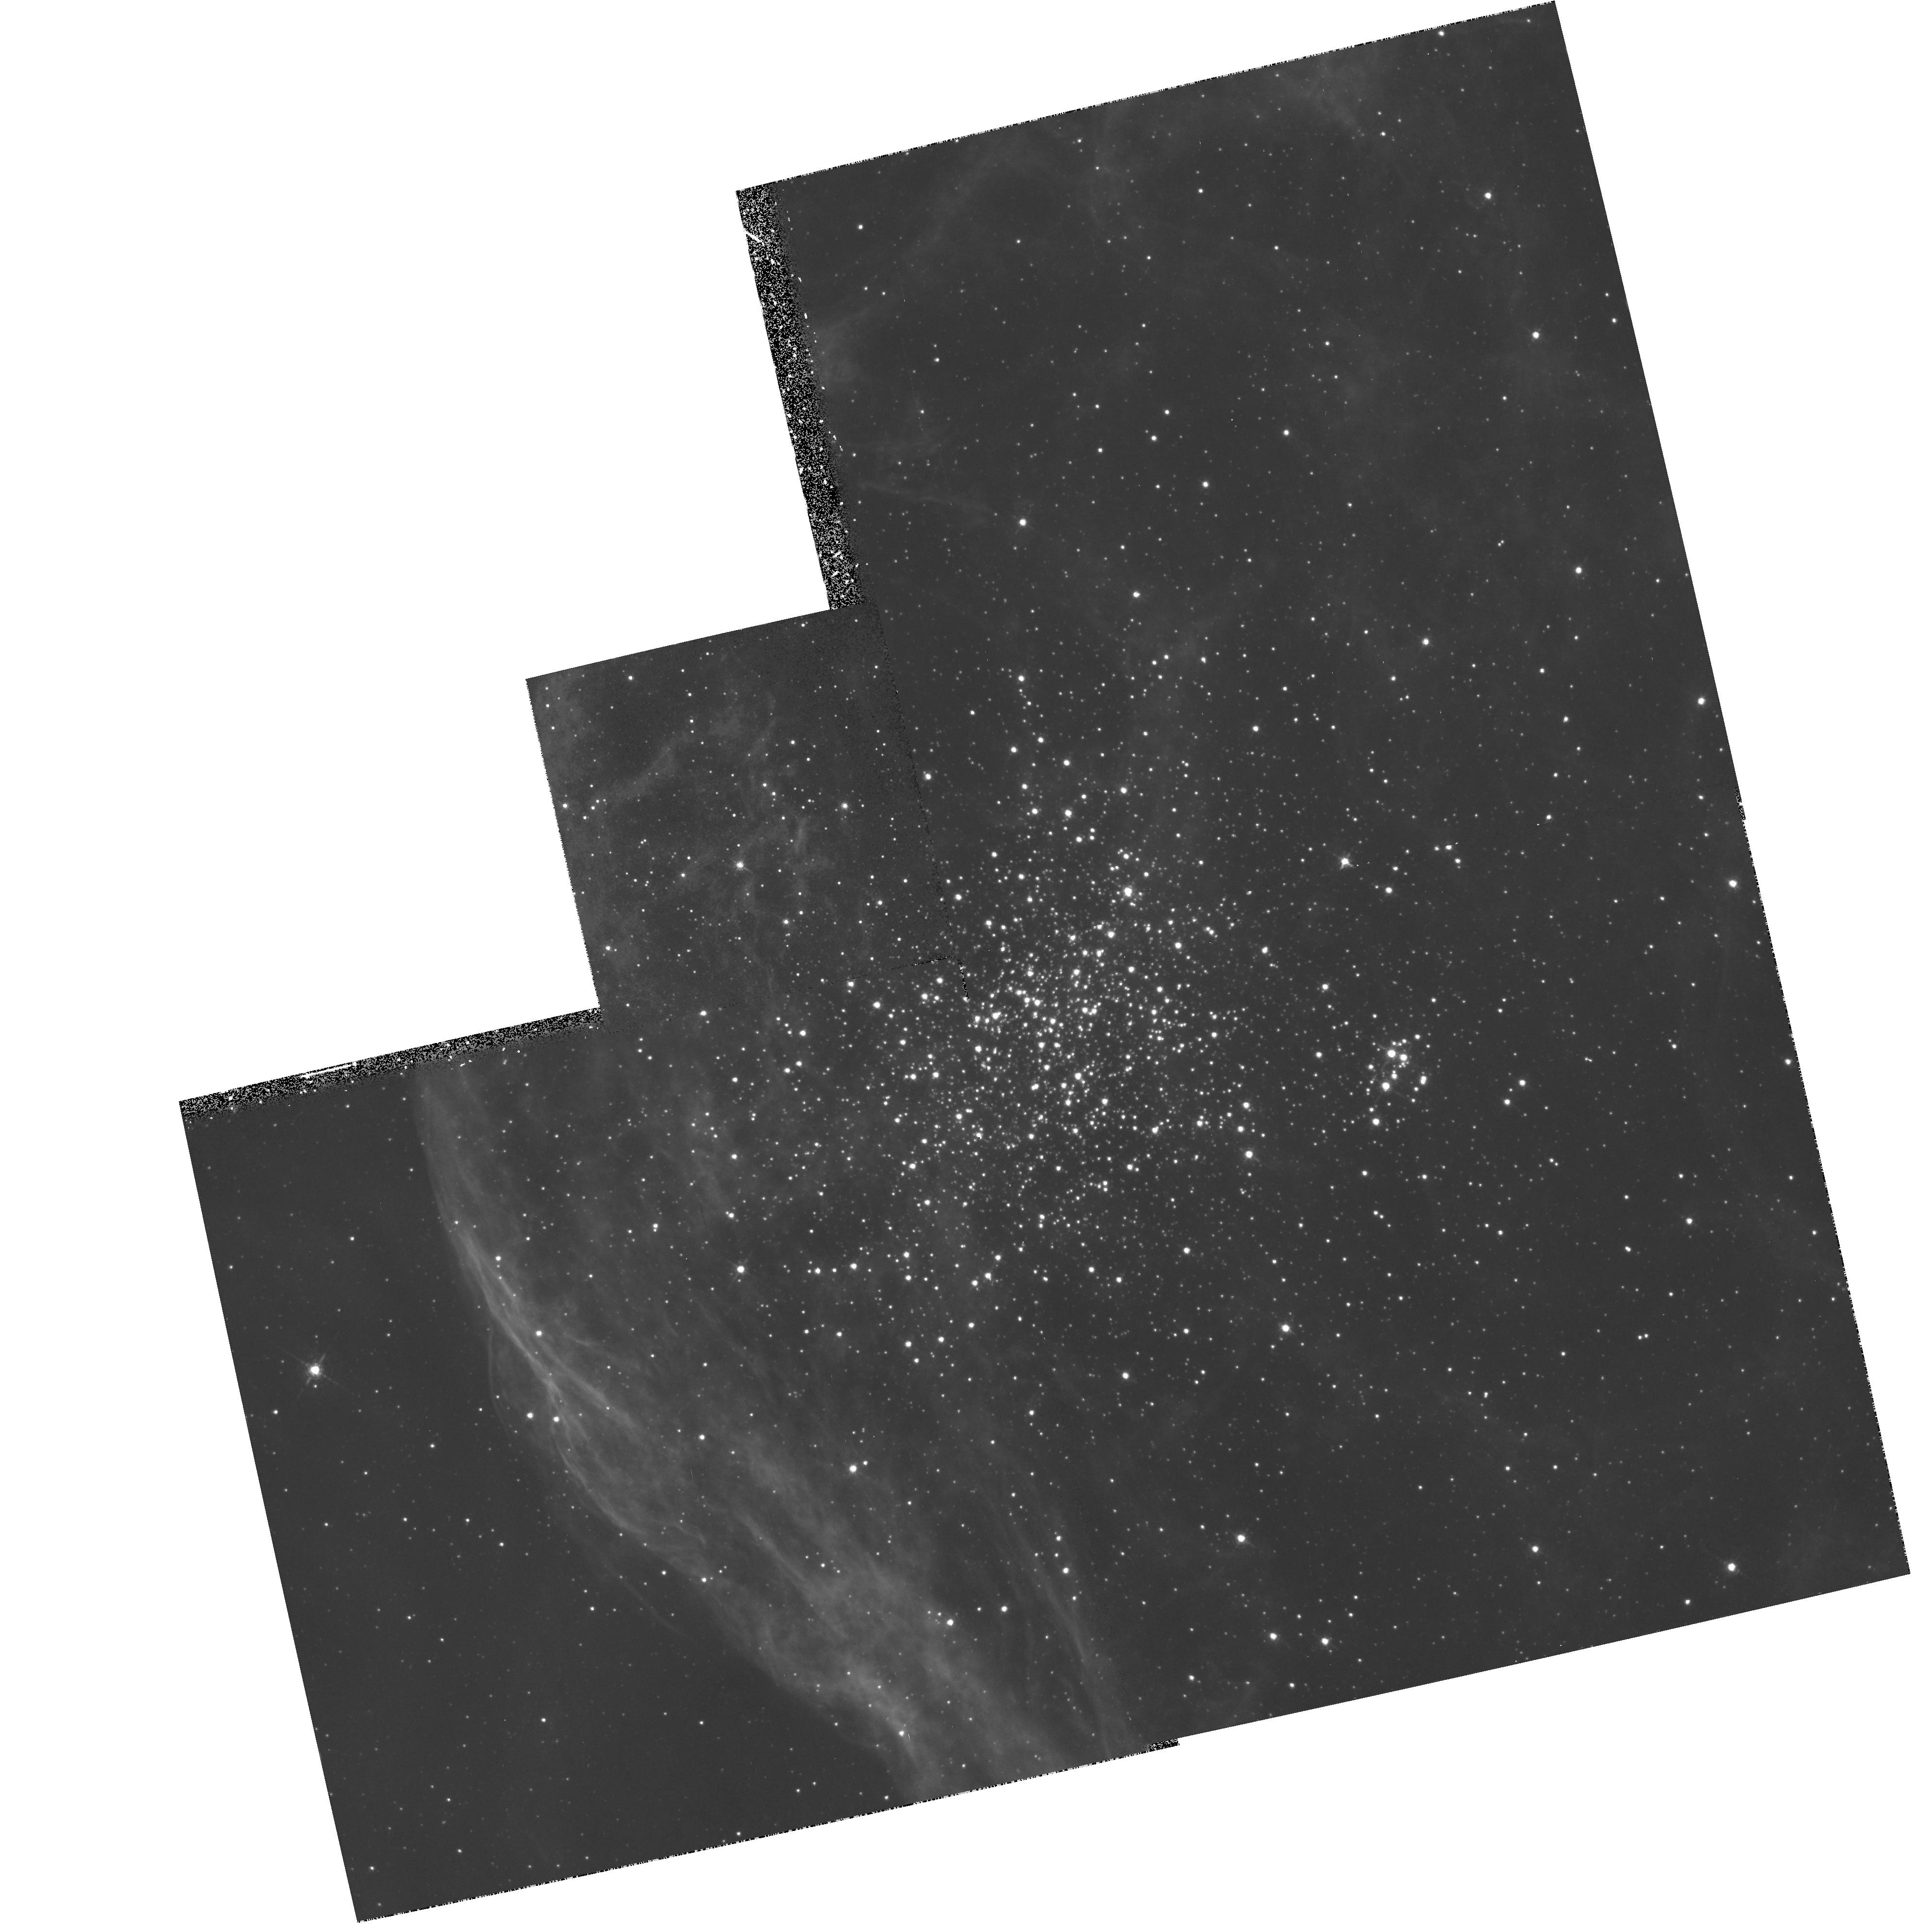
Target: NGC1850
Instrument: WFPC2/PC
Filter: F656N
Exposure: 51 min
Observation ID: hst_6101_01_wfpc2_pc_f656n_u33a01

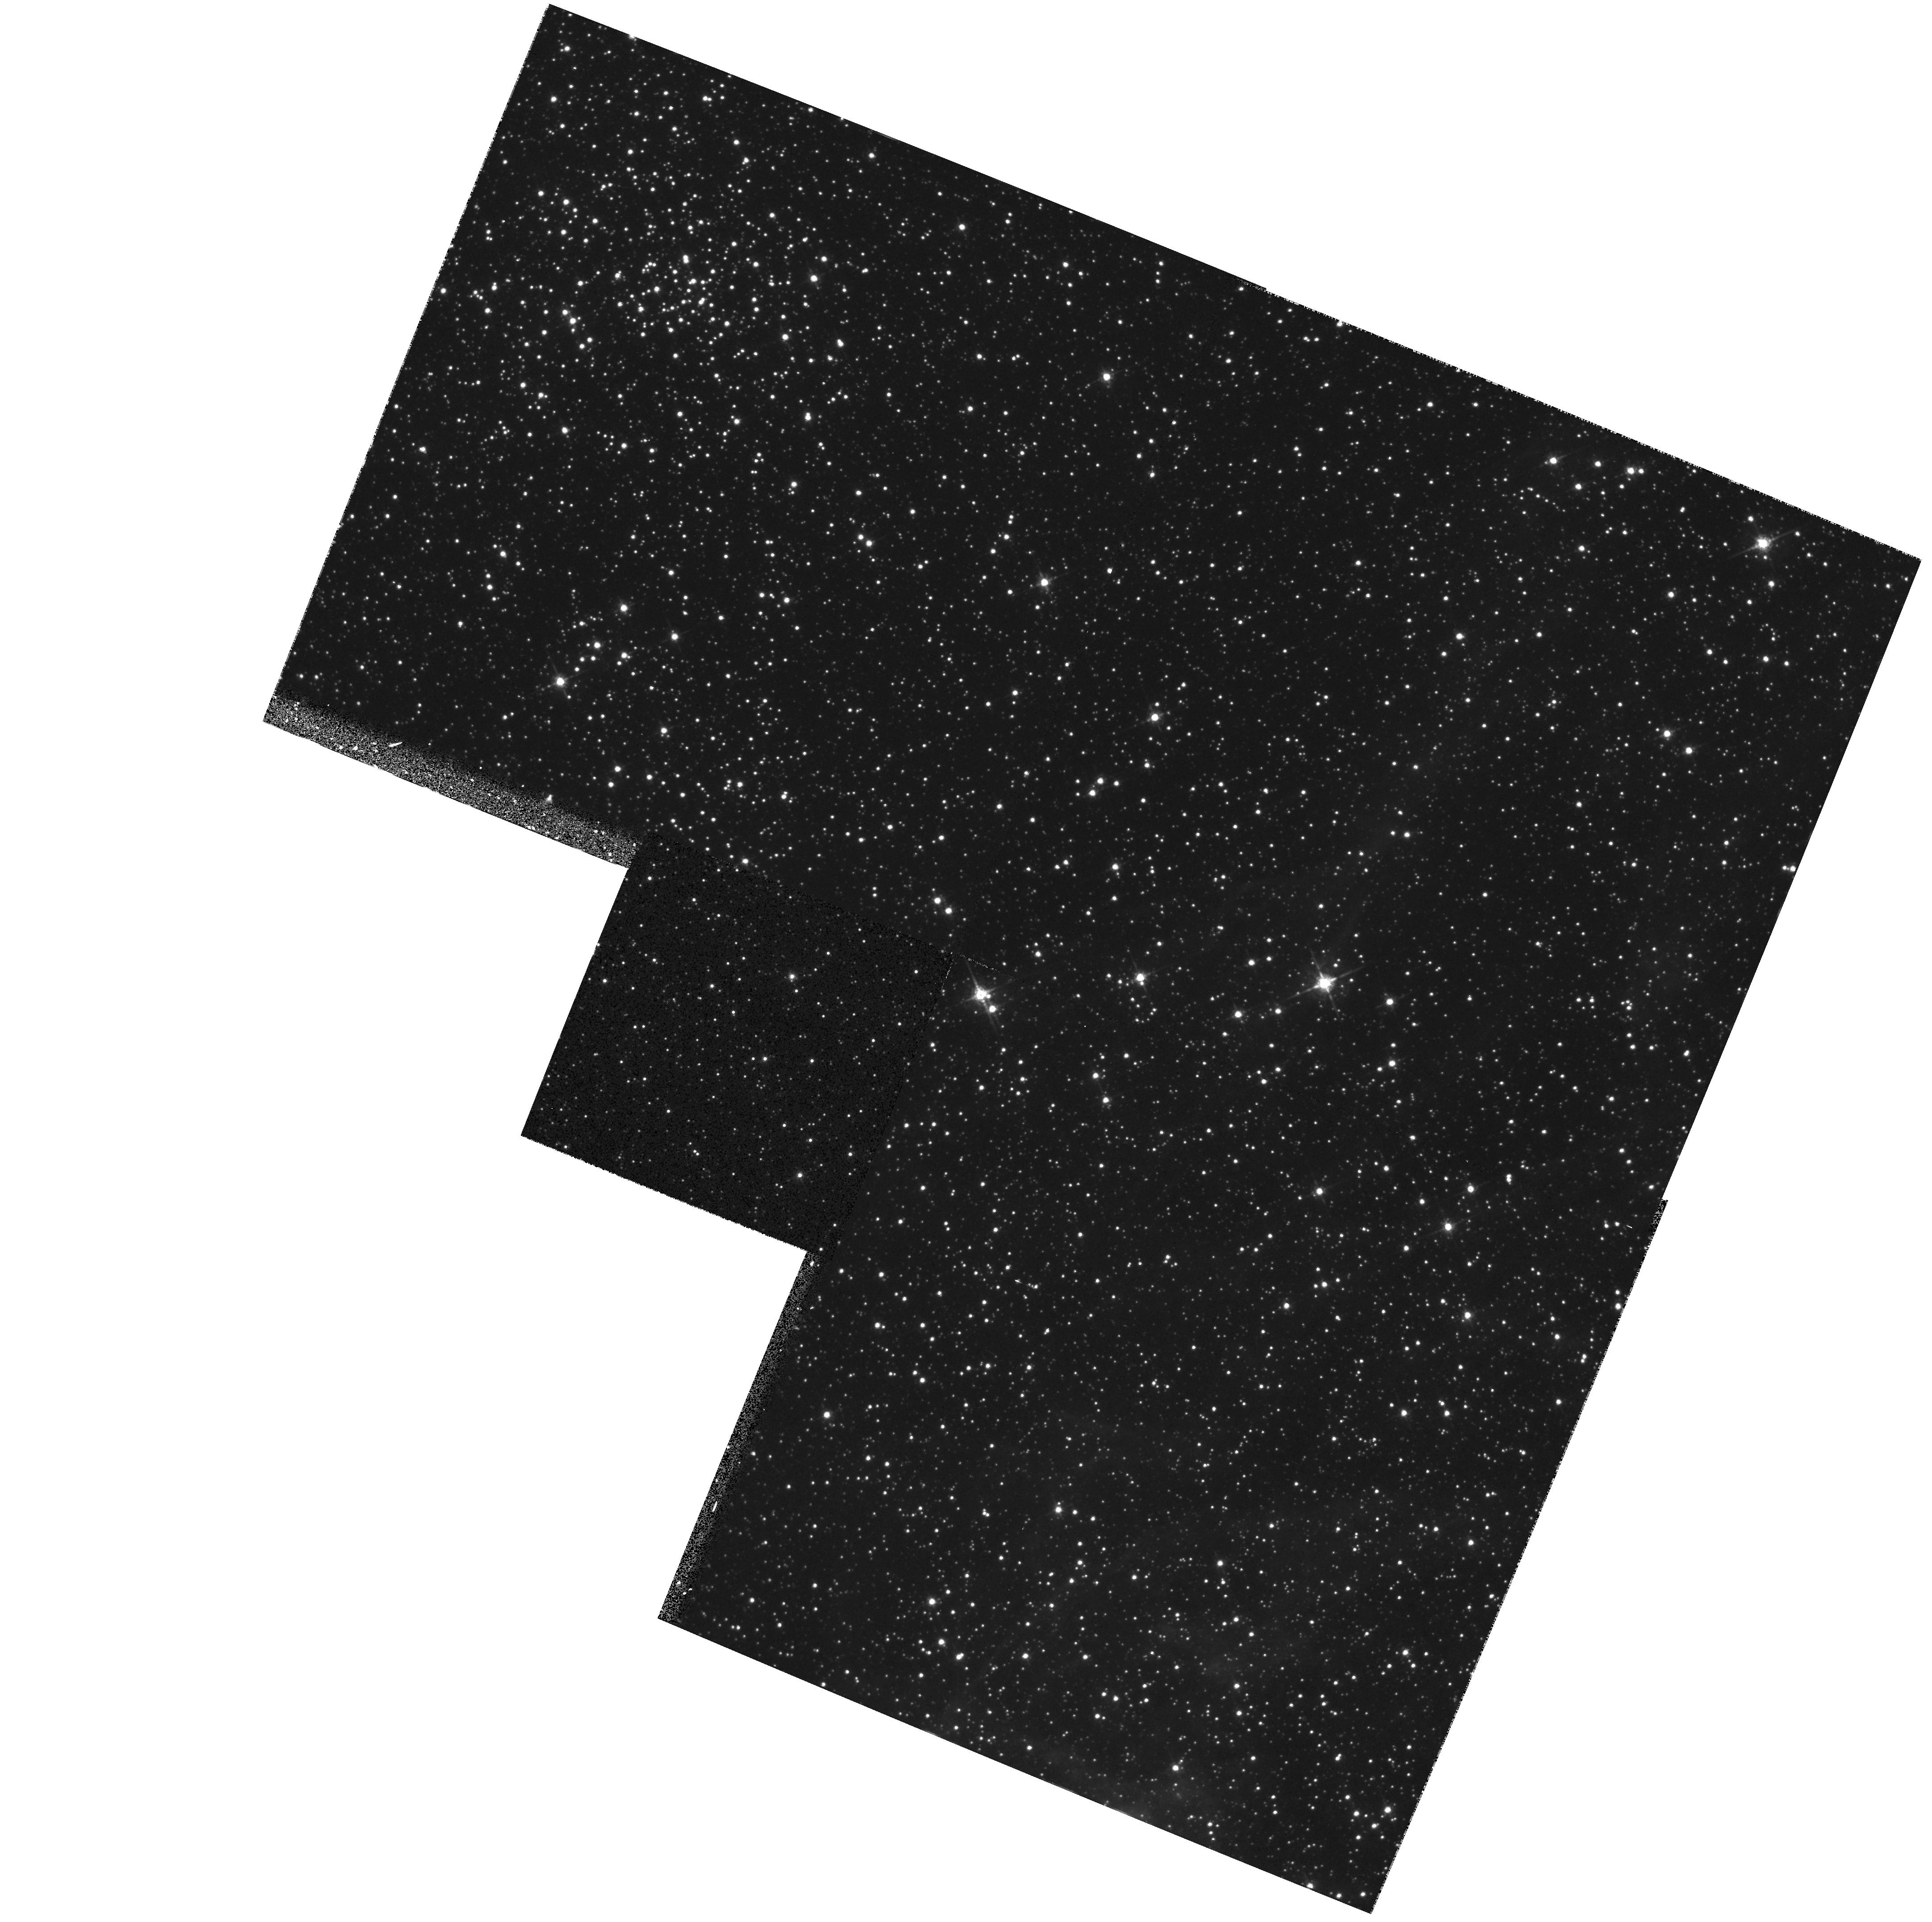
Target: NGC1850-FIELD-1
Instrument: WFPC2/PC
Filter: F675W
Exposure: 9 min
Observation ID: hst_6101_02_wfpc2_pc_f675w_u33a02

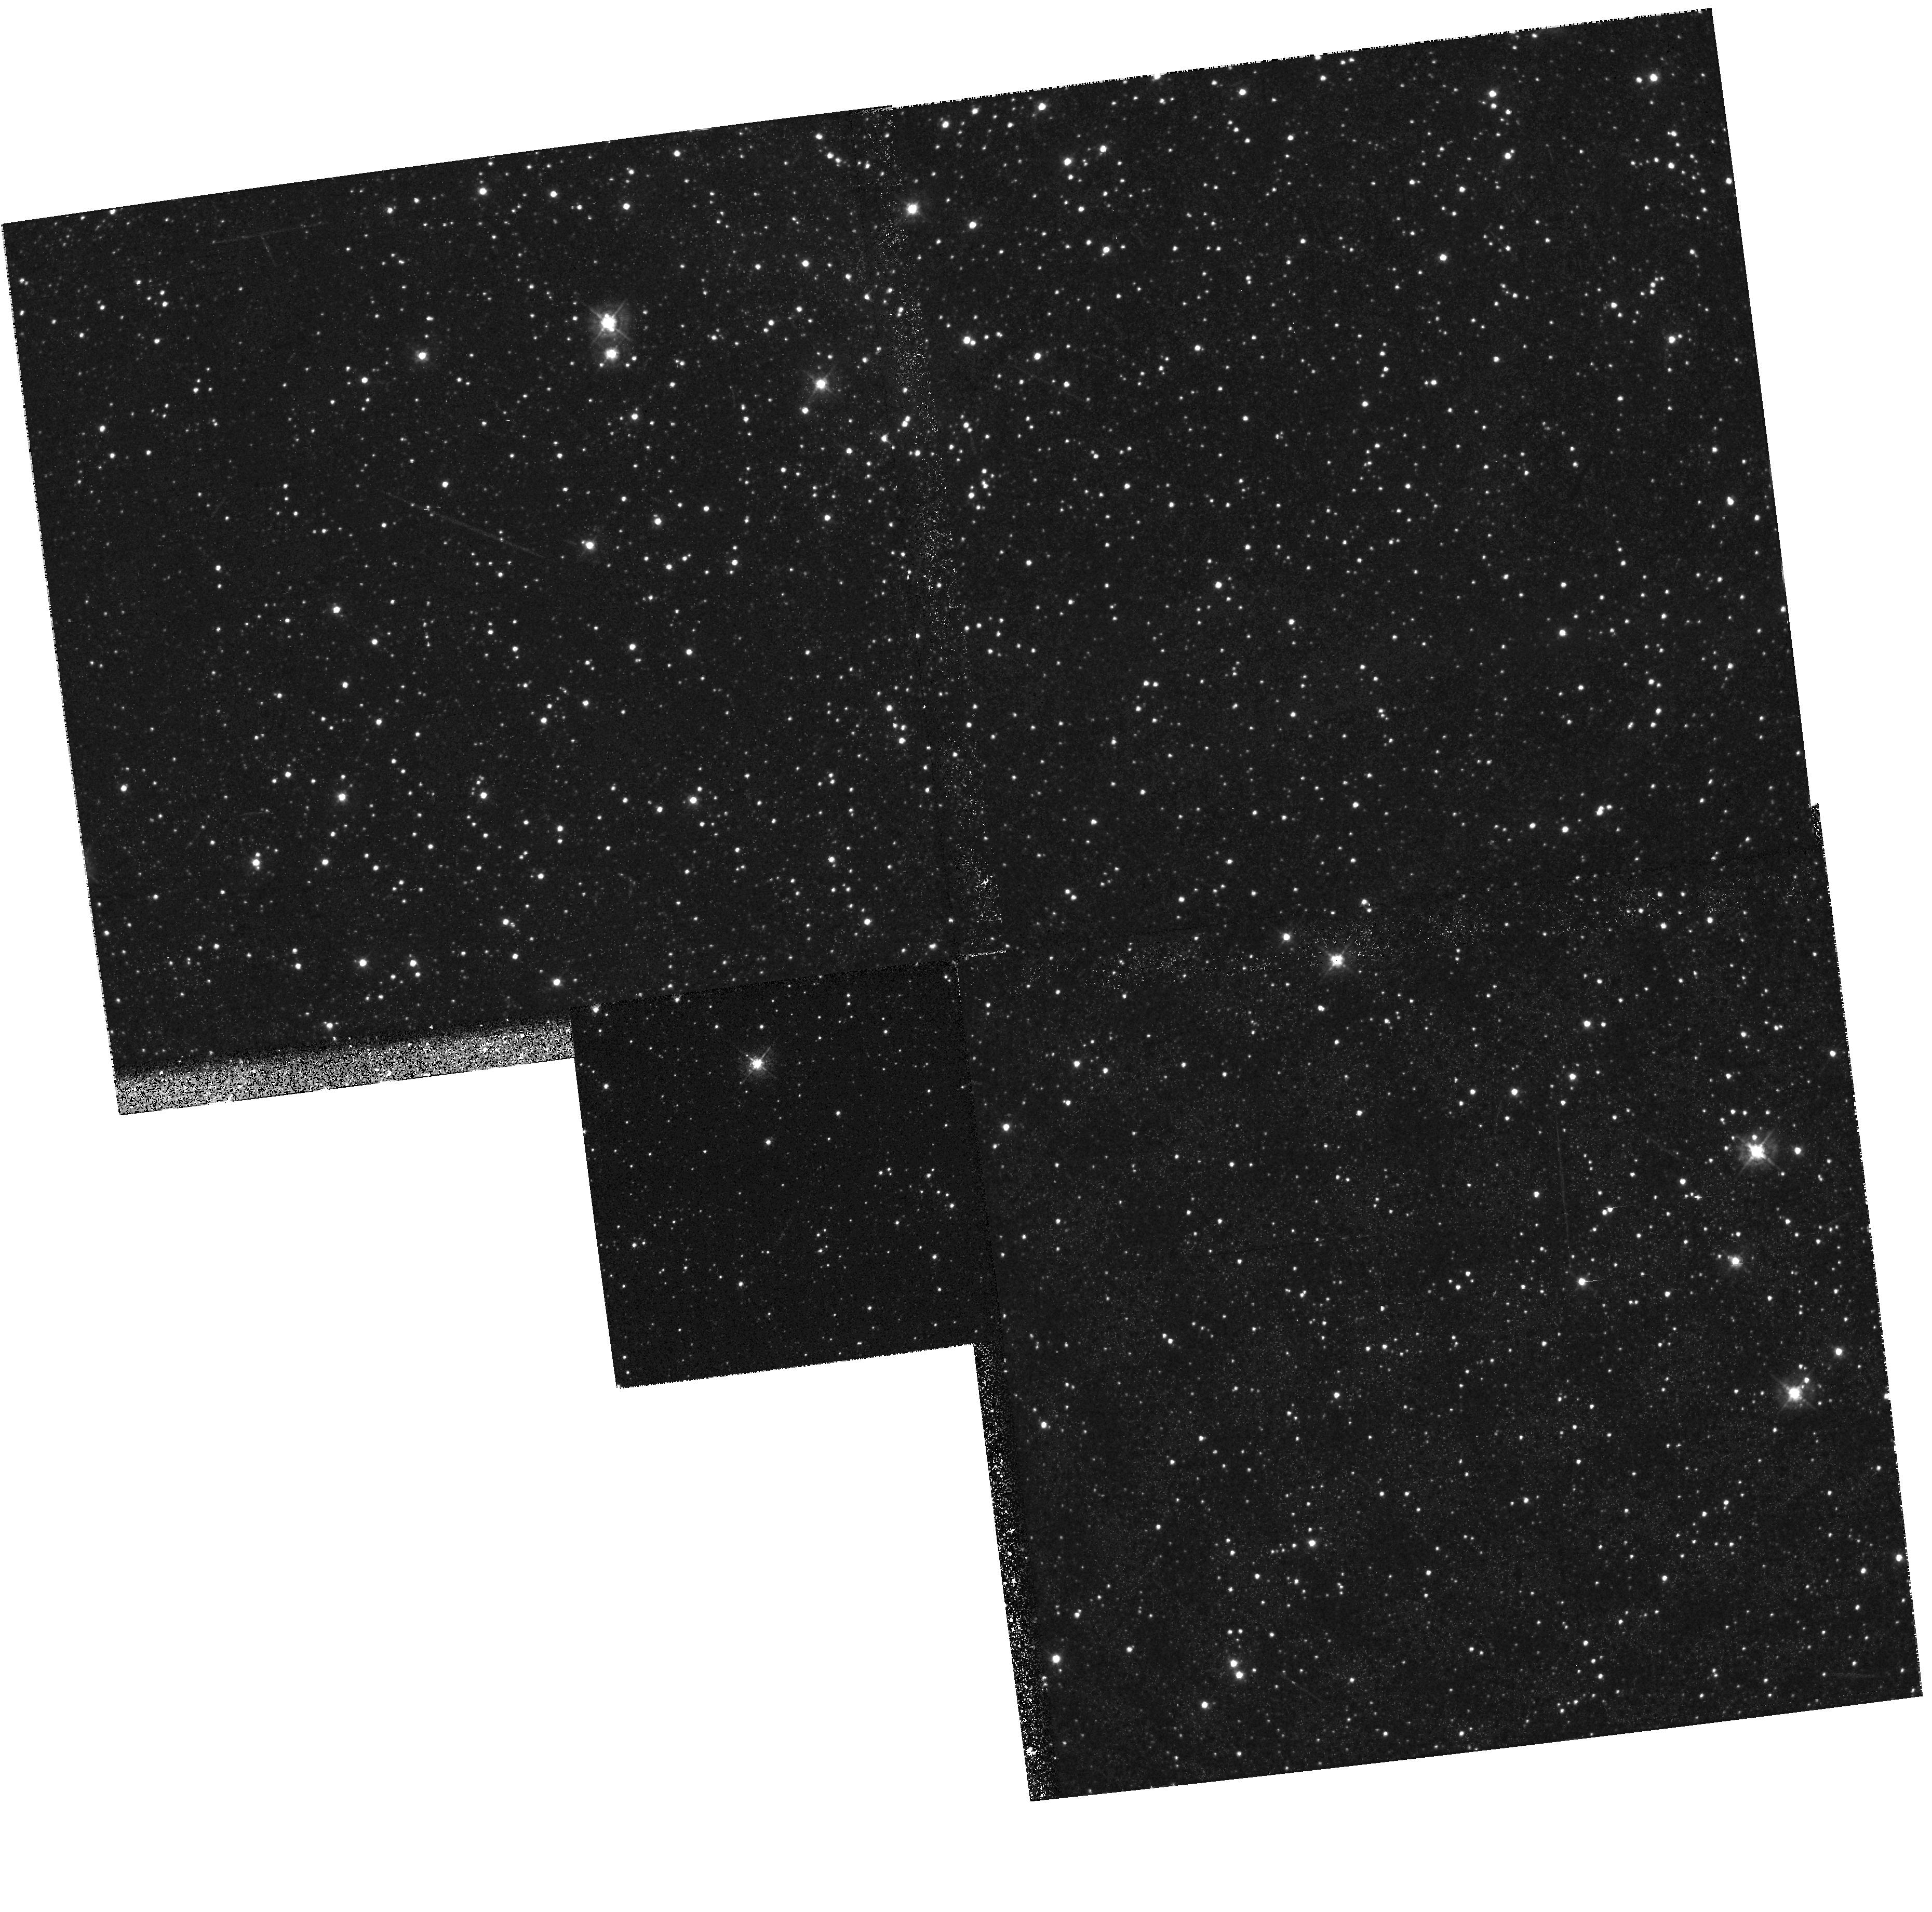
Target: NGC1850-FIELD-2
Instrument: WFPC2/PC
Filter: F439W
Exposure: 17 min
Observation ID: hst_6101_03_wfpc2_pc_f439w_u33a03

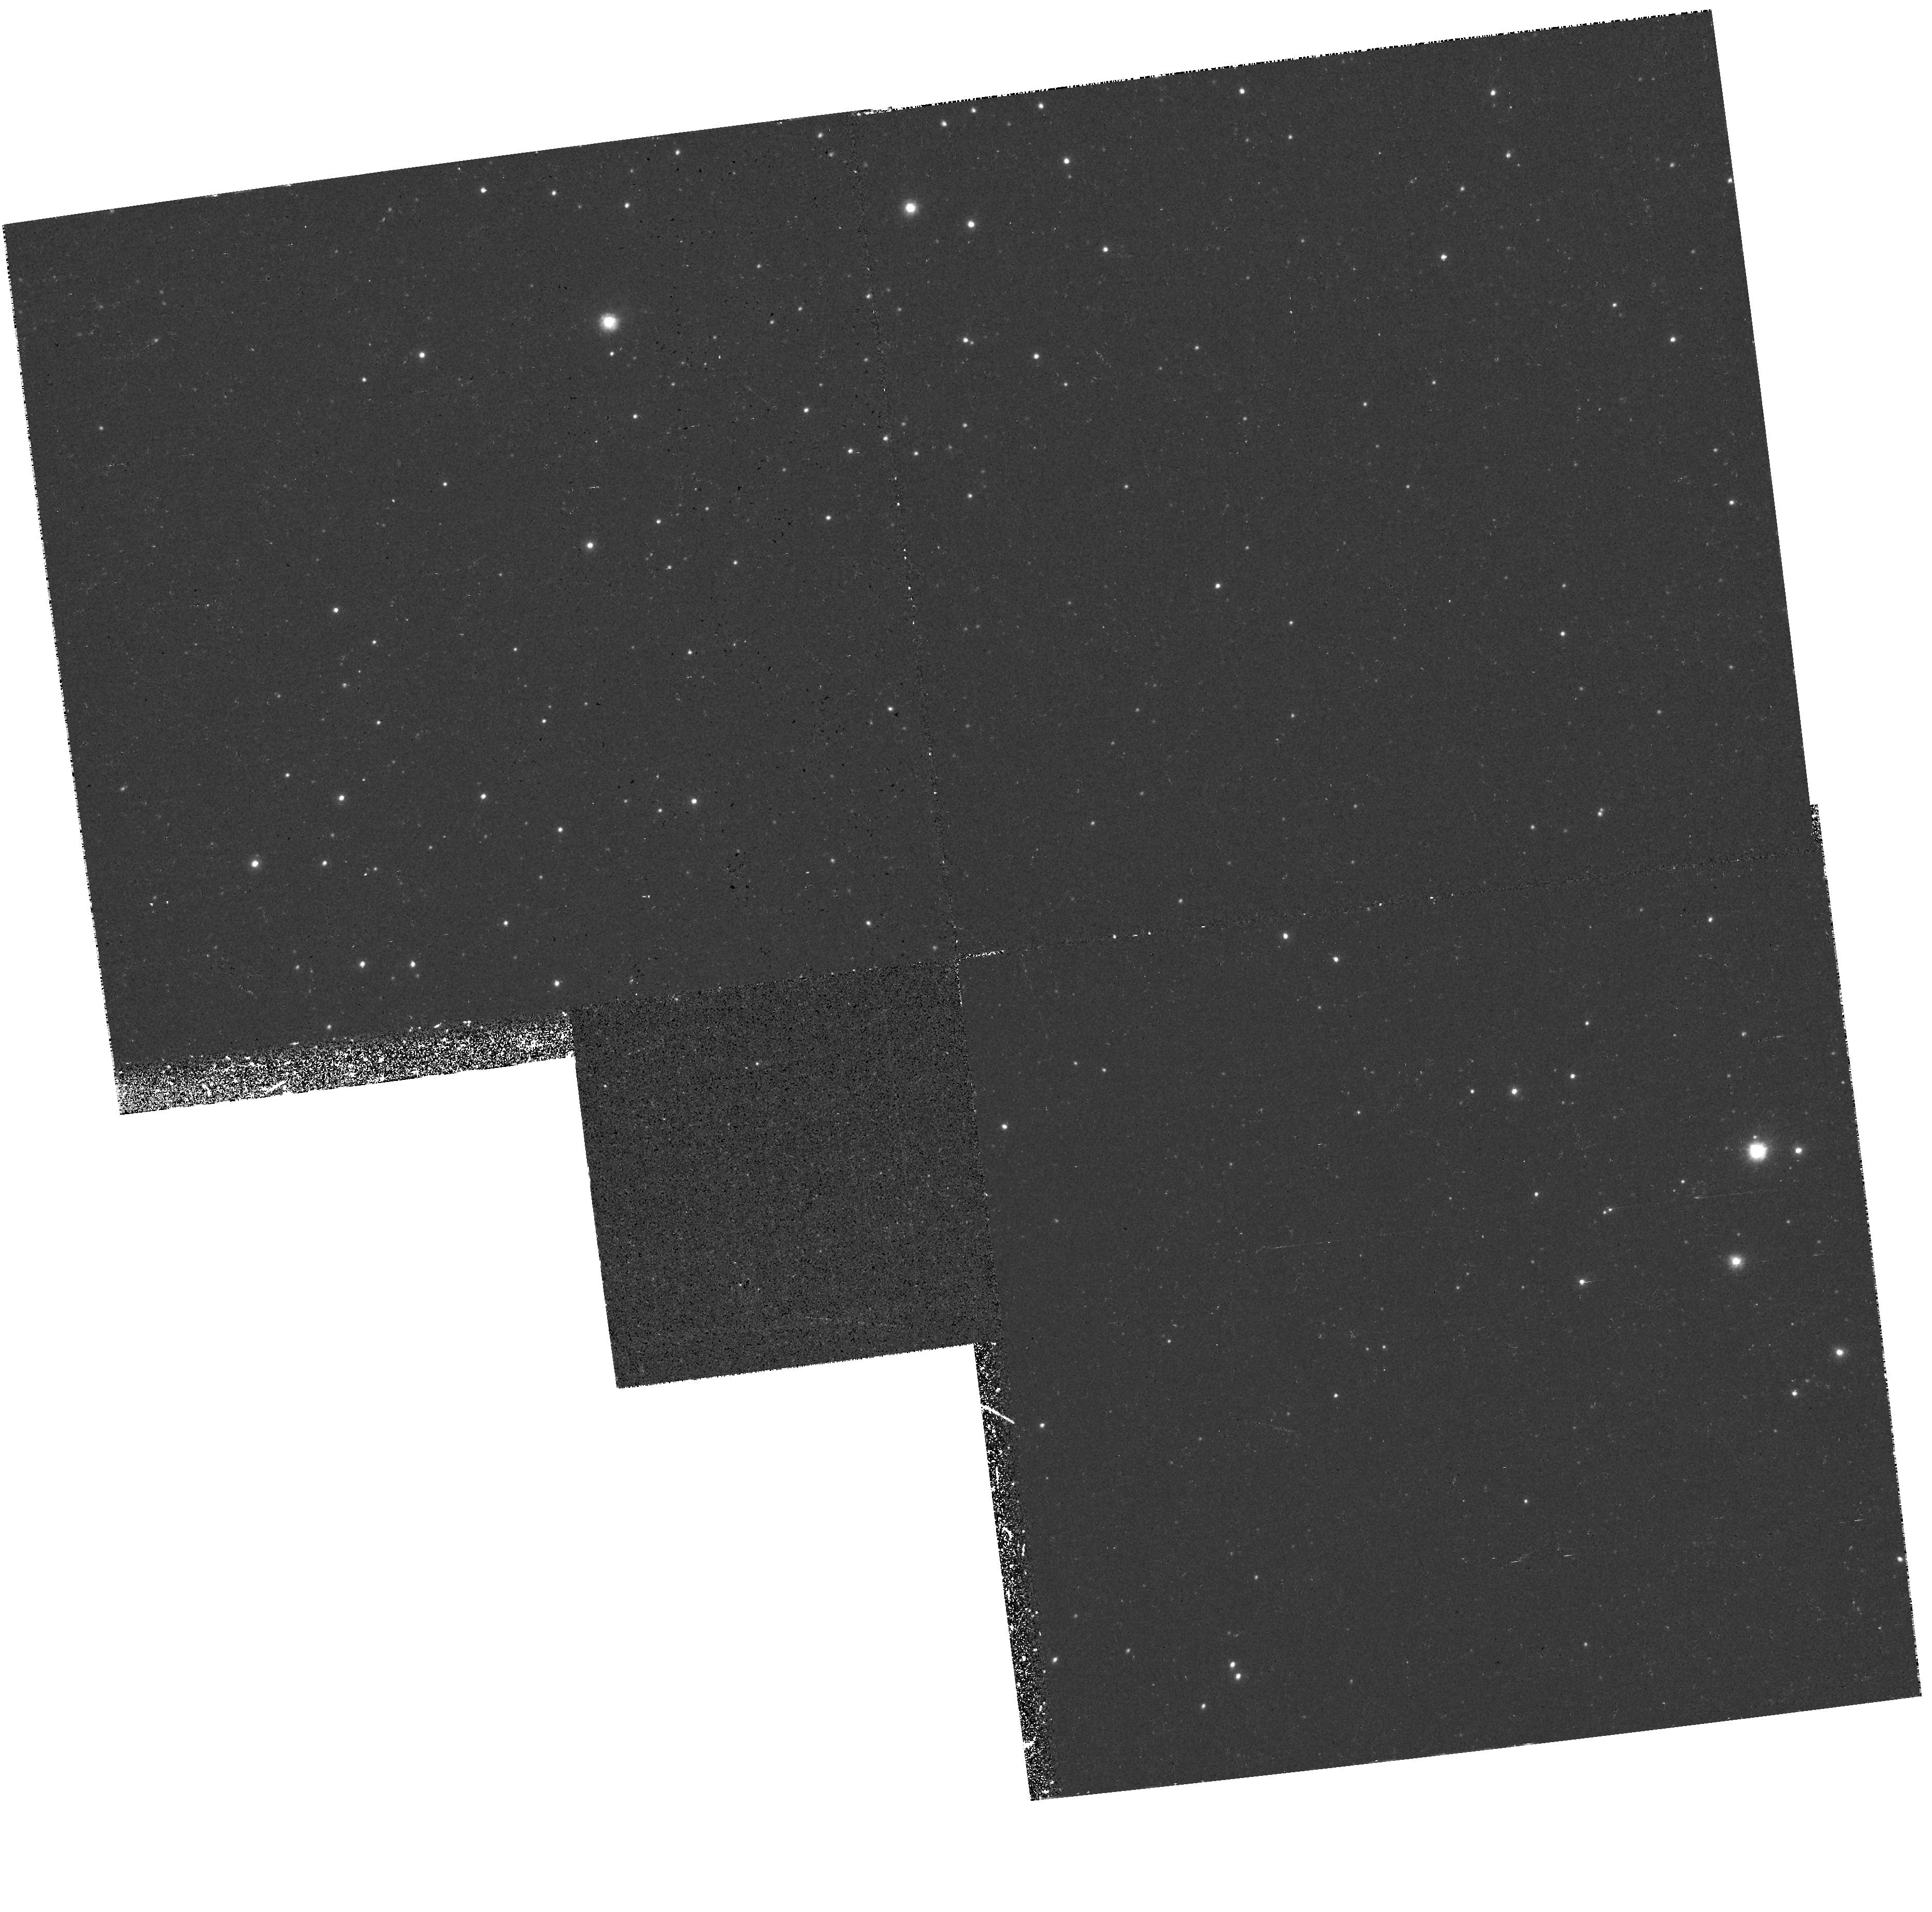
Target: NGC1850-FIELD-2
Instrument: WFPC2/PC
Filter: F170W
Exposure: 34 min
Observation ID: hst_6101_03_wfpc2_pc_f170w_u33a03

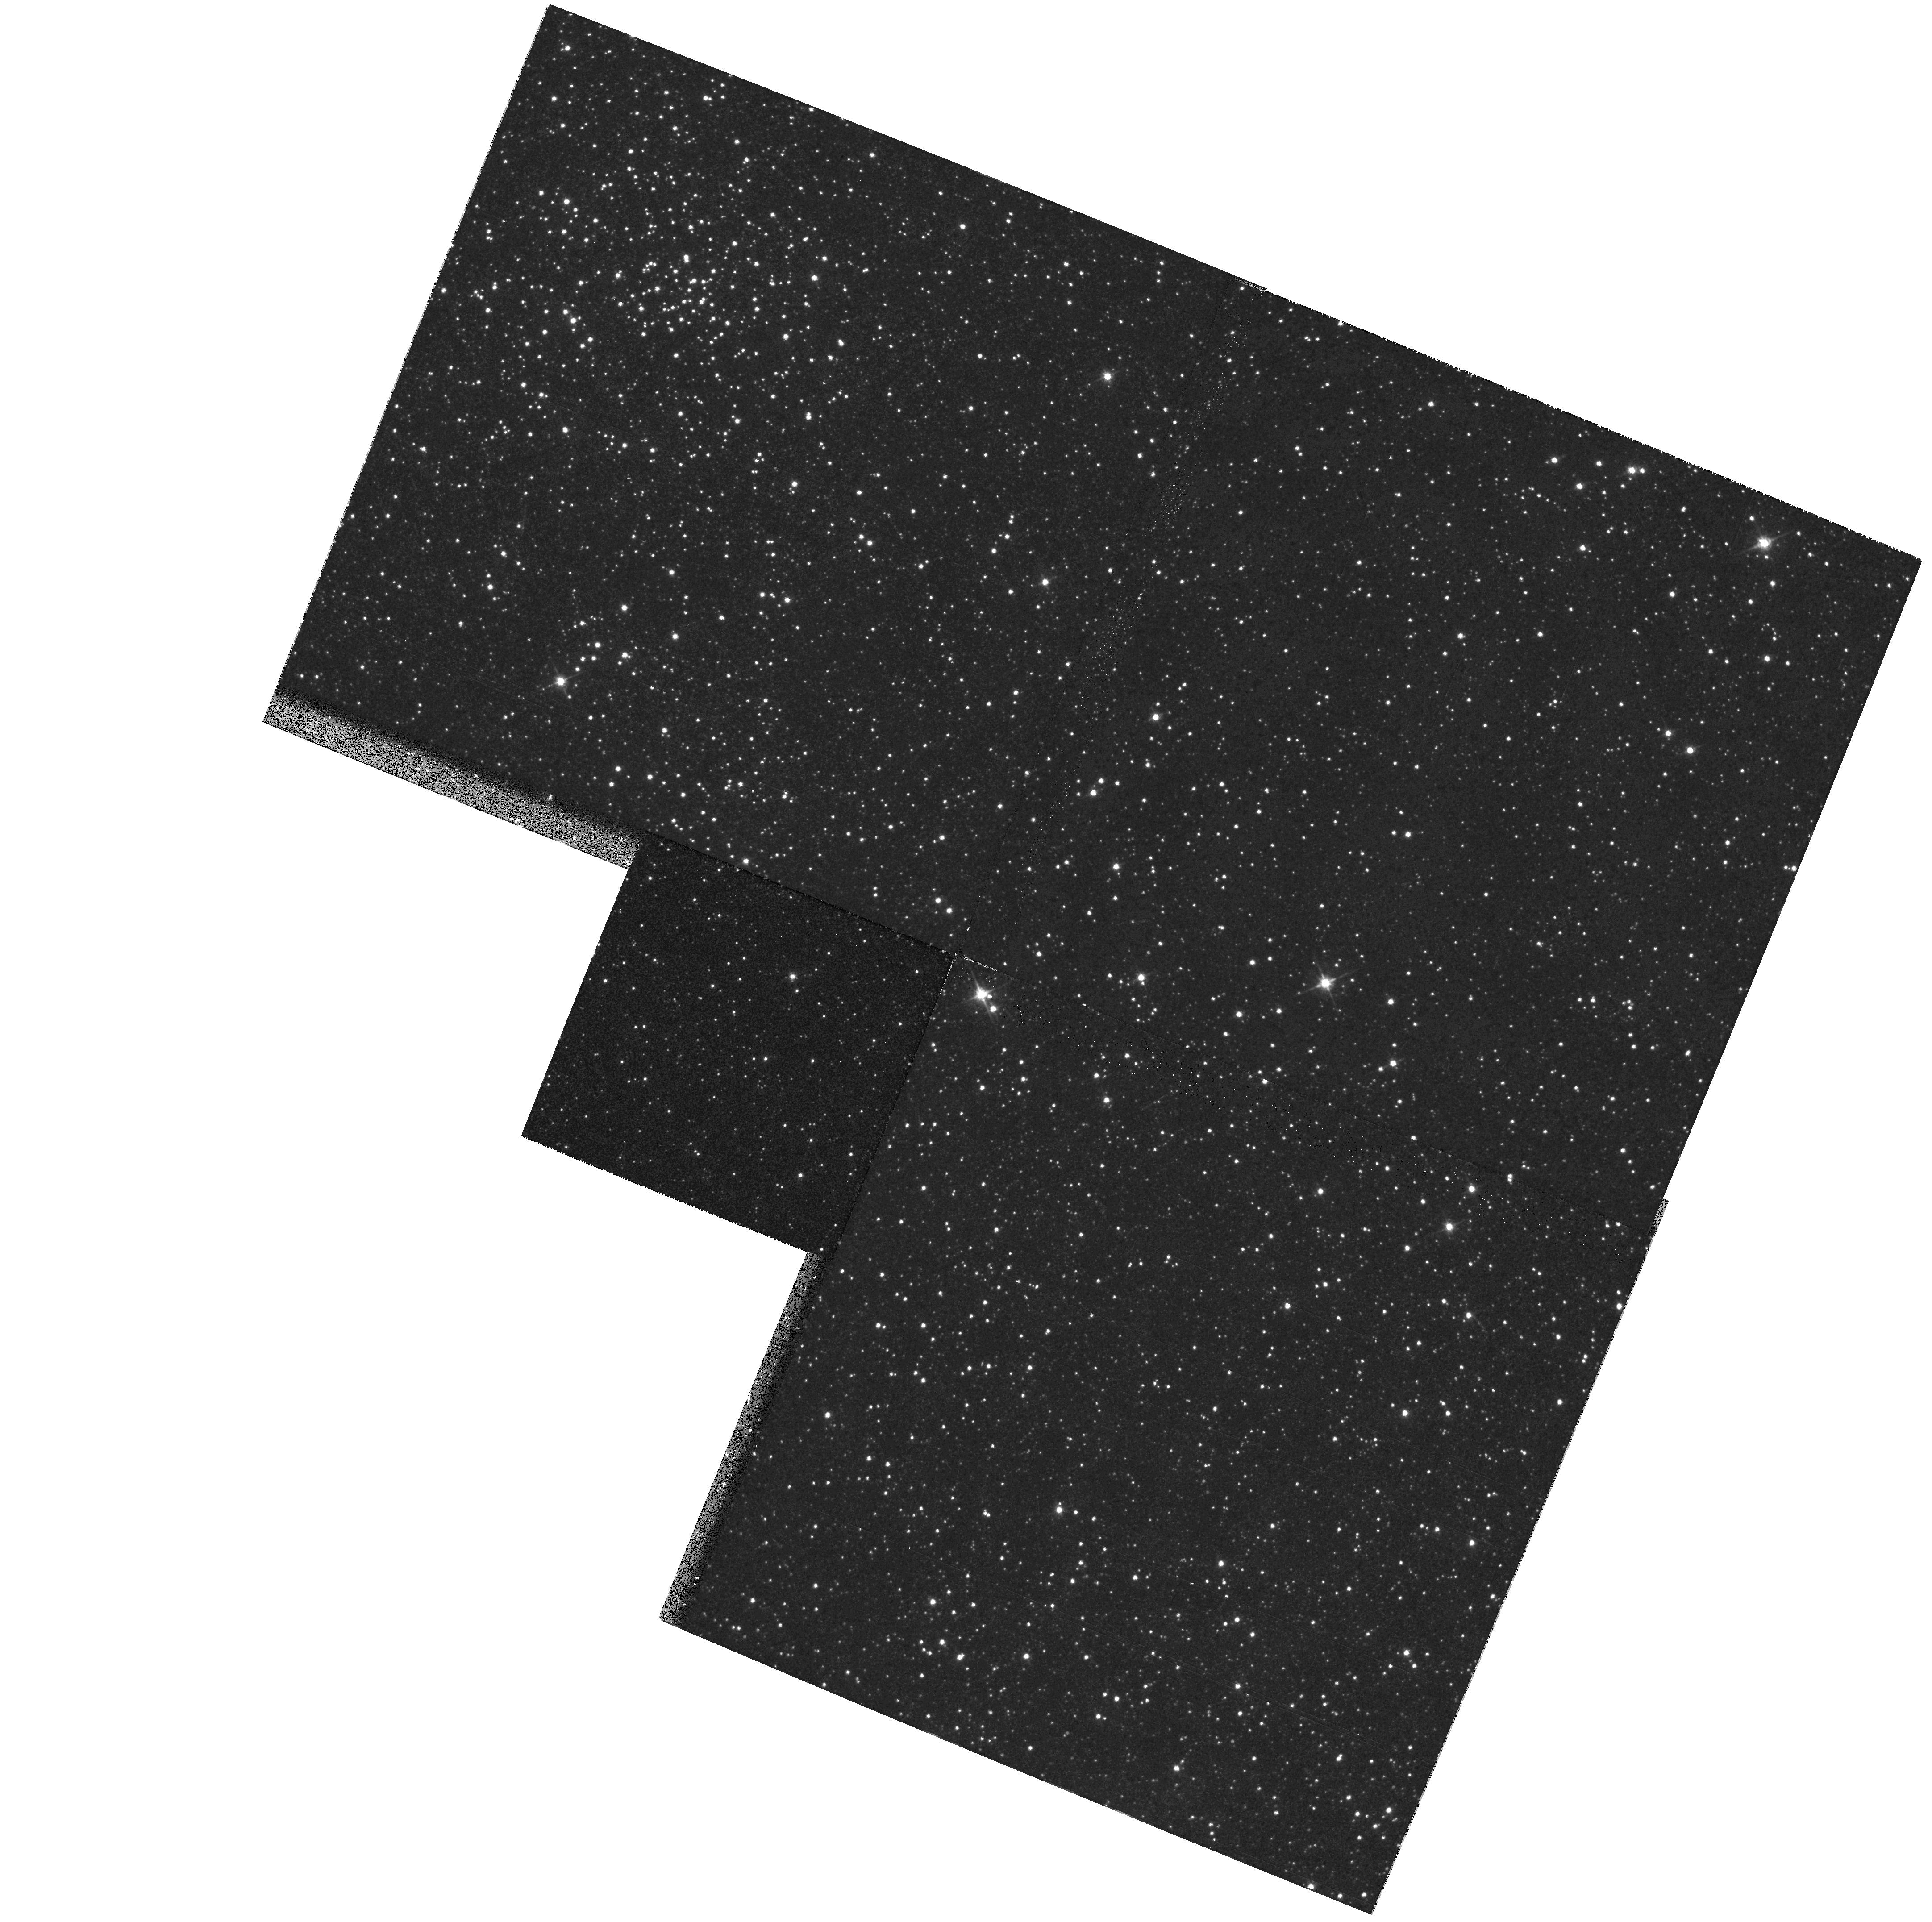
Target: NGC1850-FIELD-1
Instrument: WFPC2/PC
Filter: F569W
Exposure: 3 min
Observation ID: hst_6101_02_wfpc2_pc_f569w_u33a02

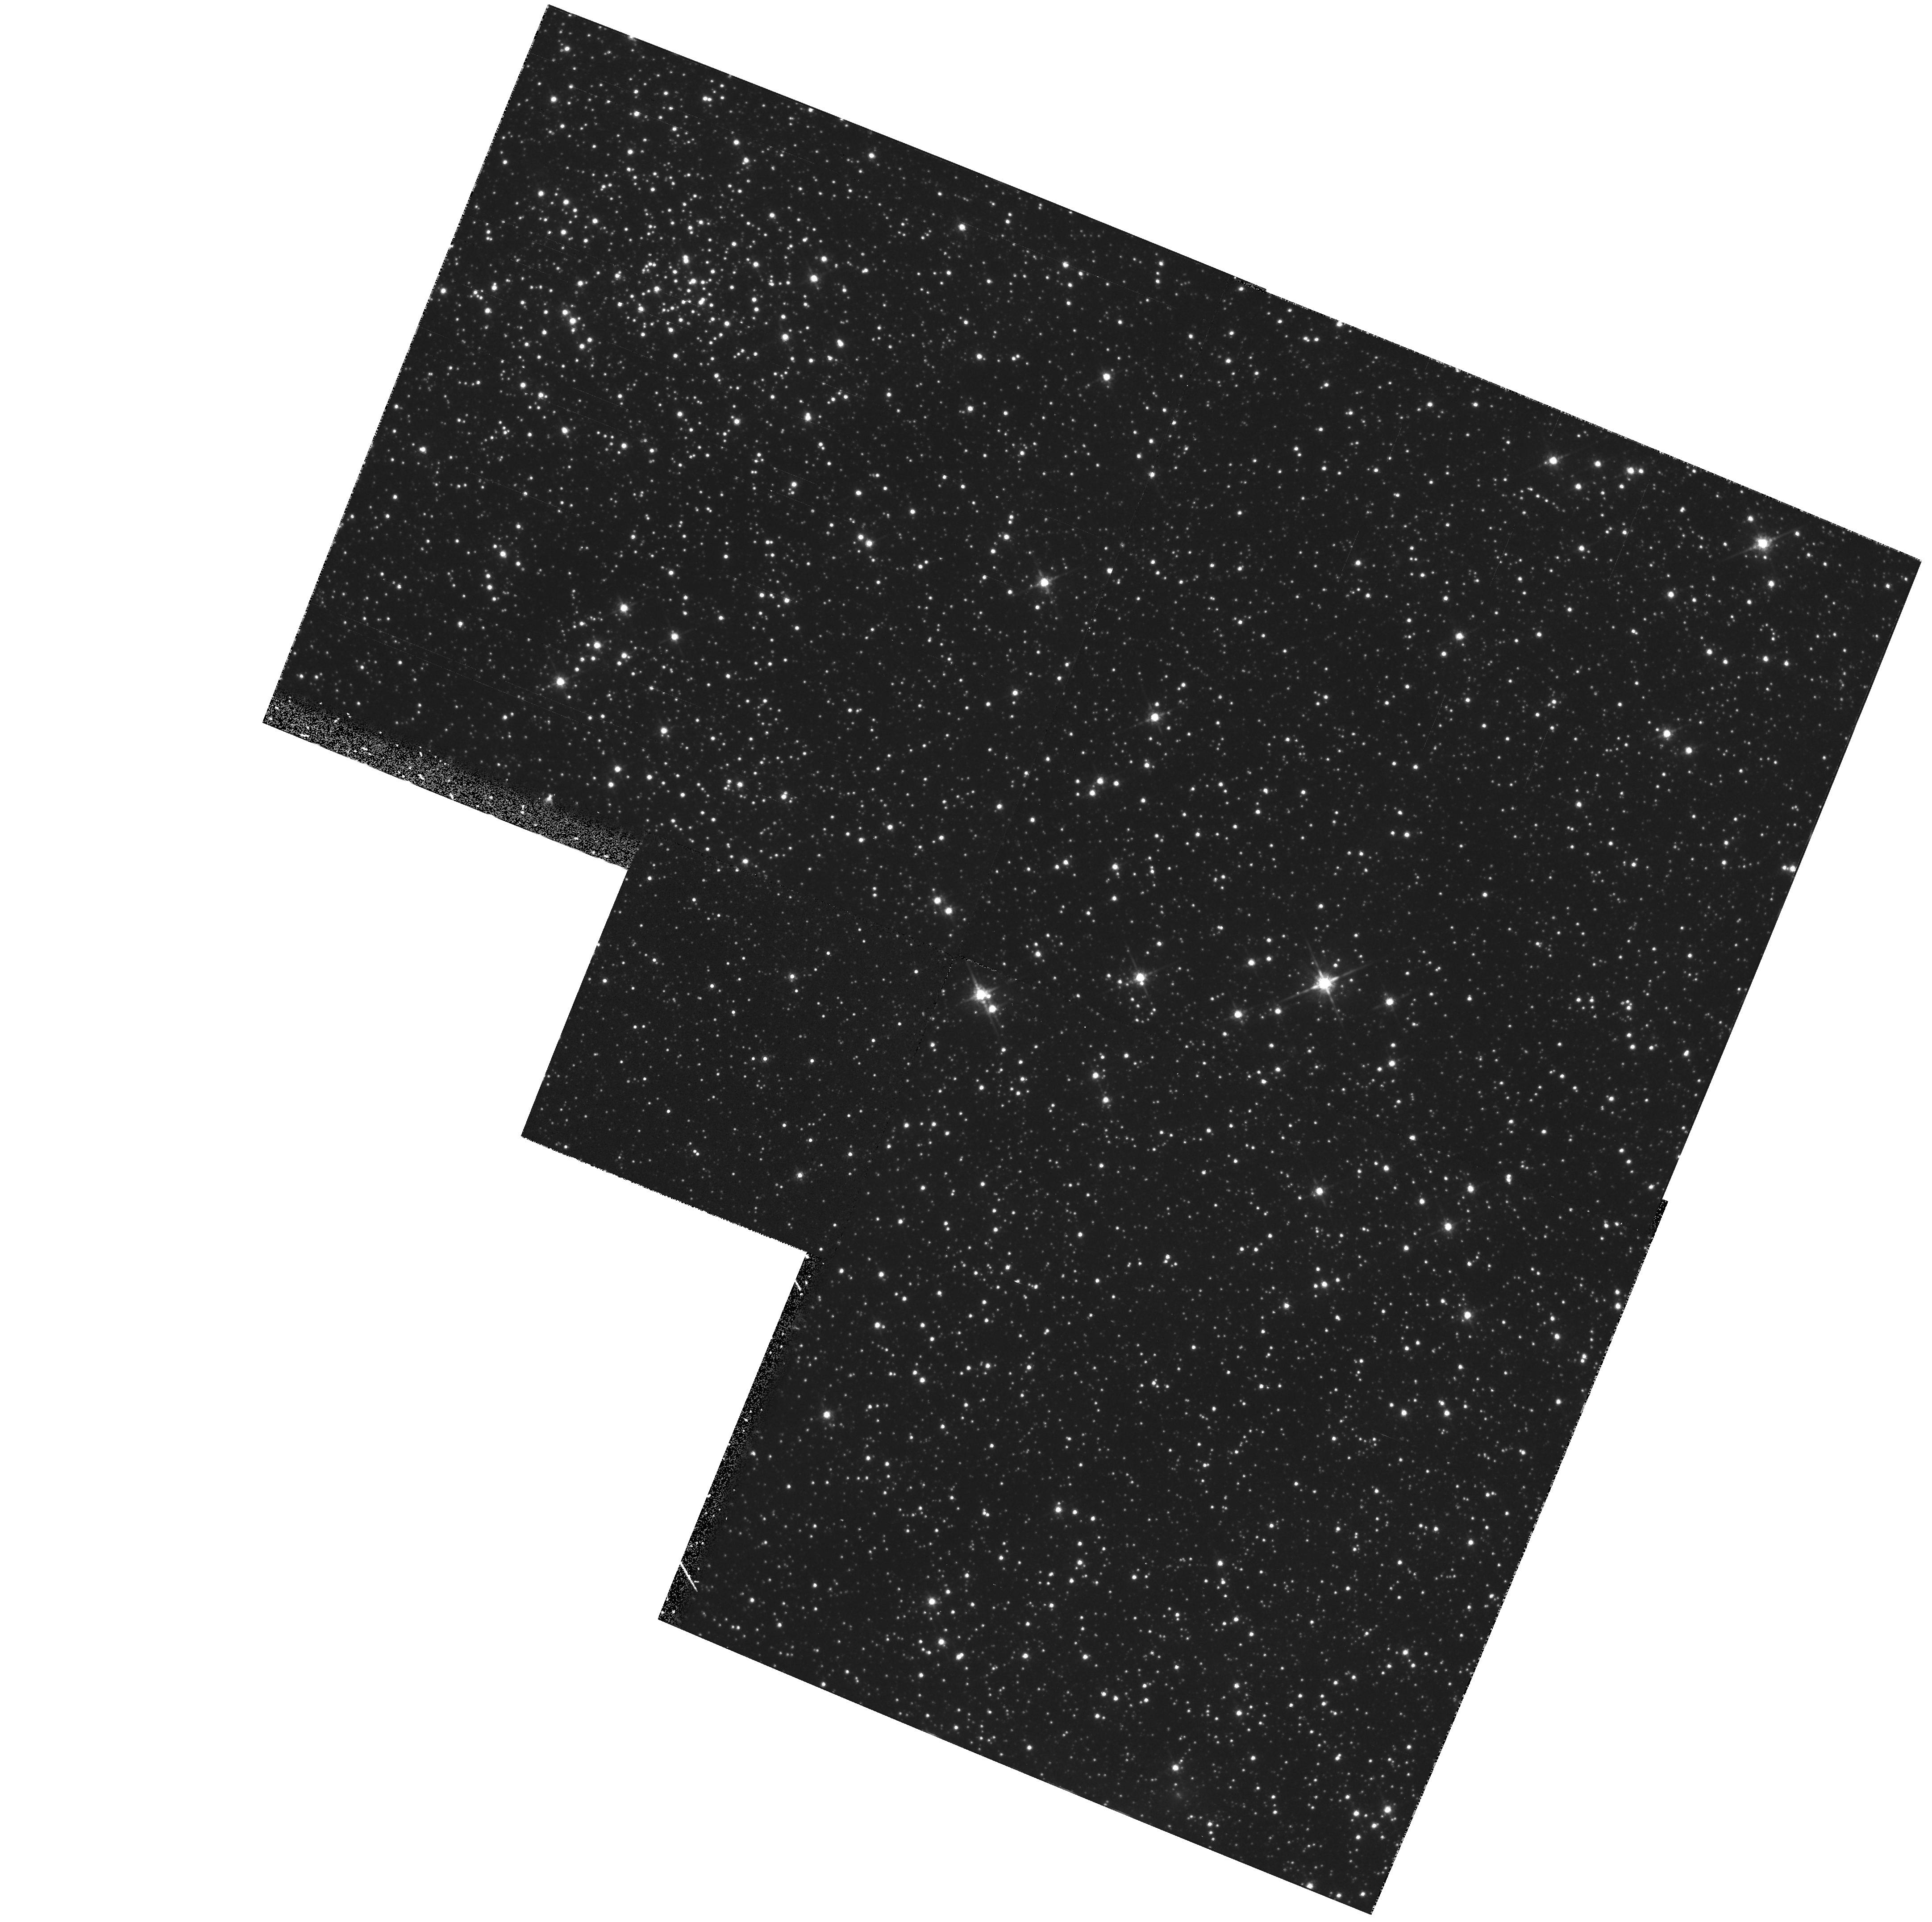
Target: NGC1850-FIELD-1
Instrument: WFPC2/PC
Filter: F791W
Exposure: 17 min
Observation ID: hst_6101_02_wfpc2_pc_f791w_u33a02

The young double cluster NGC 1850 in the Large Magellanic Cloud (PI: Gilmozzi, Roberto)

We propose to study the stellar population of the young double cluster NGC 1850 in the LMC. Our plan includes WFPC2 imaging both in broad band filters (to study the general properties of stars) and THE narrow band filter HAlpha to identify PMS stars. Previous observations have shown that both subclusters, NGC 1850A and NGC1850B, are quite young (50 and 4 Myr, respectively) while the field stars have ages between 500 Myr and 6 Gyr, at least. In addition, the two clusters are distinct not only in age but also in their IMFs (the younger has a steeper slope) and in their spatial distributions (the younger one is more widely spread). Therefore, NGC 1850 and its surrounding field represent an ideal astrophysical laboratory where to study different stellar populations and many aspects of stellar evolution. In particular, in the younger cluster we expect to detect hundreds of PMS stars.